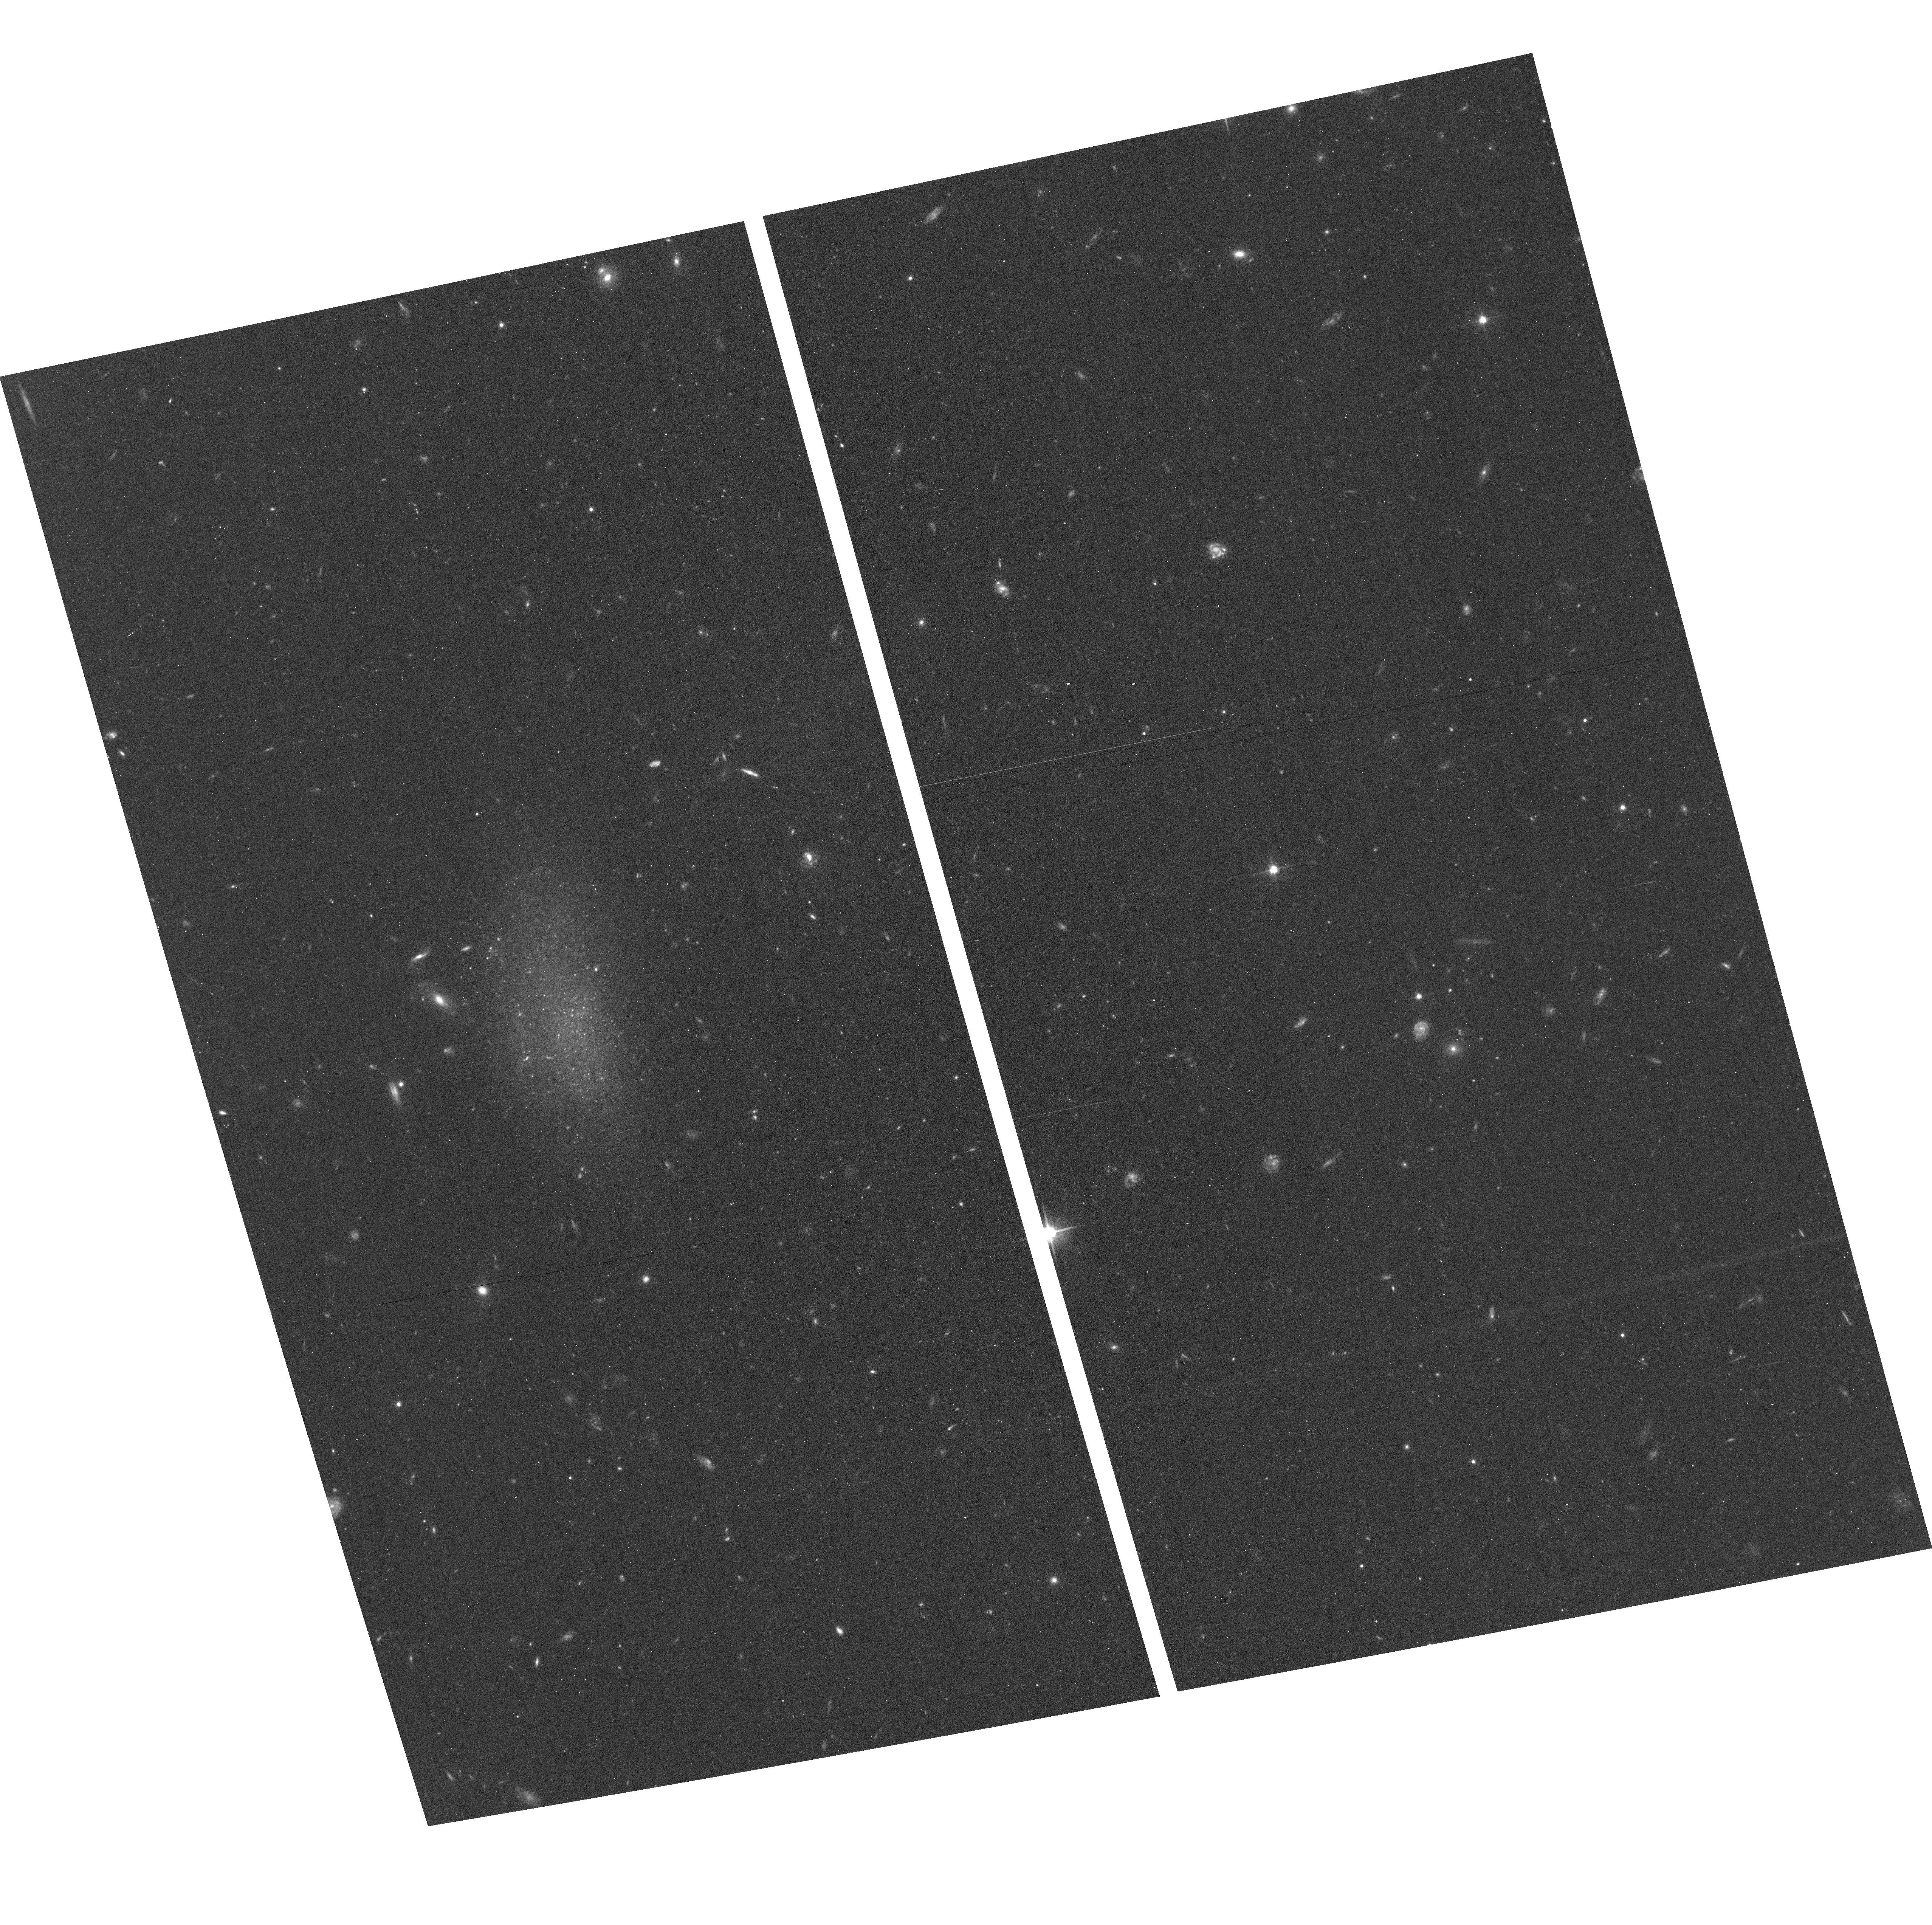
Target: AGC229053
Instrument: ACS/WFC
Filter: F606W
Exposure: 17 min
Observation ID: hst_13750_53_acs_wfc_f606w_jcnm53

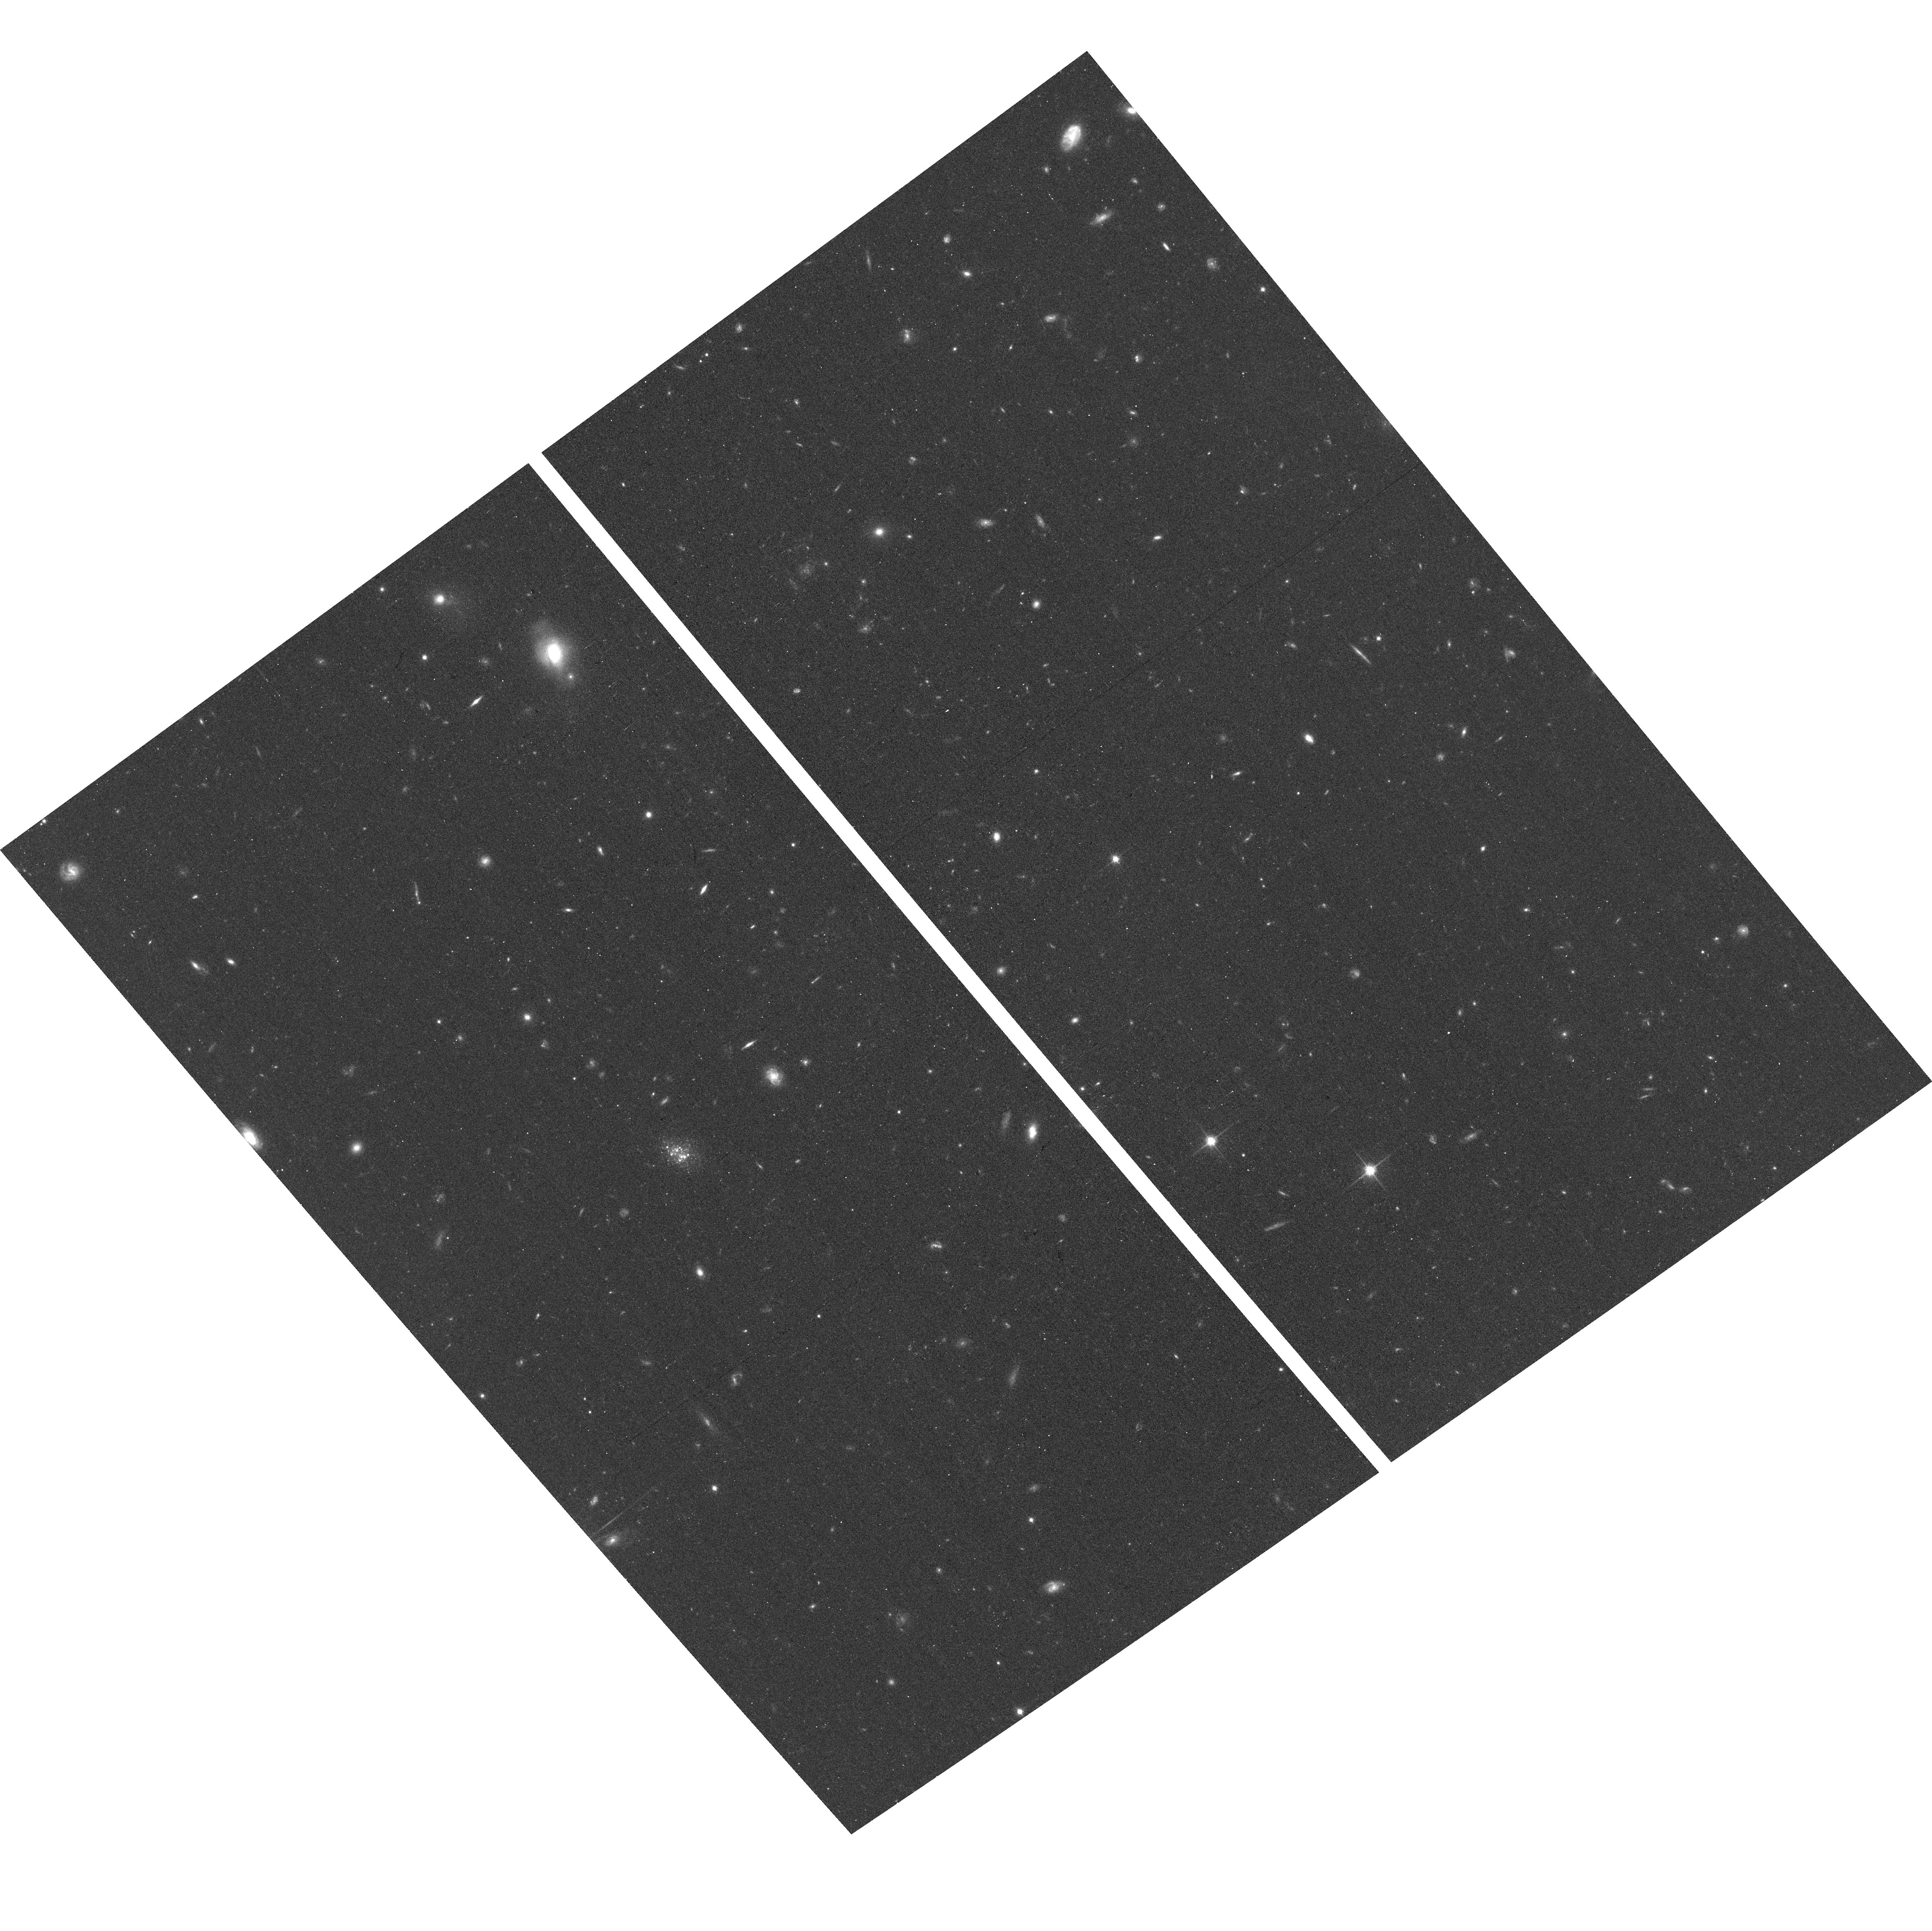
Target: AGC198691
Instrument: ACS/WFC
Filter: F814W
Exposure: 21 min
Observation ID: hst_13750_06_acs_wfc_f814w_jcnm06

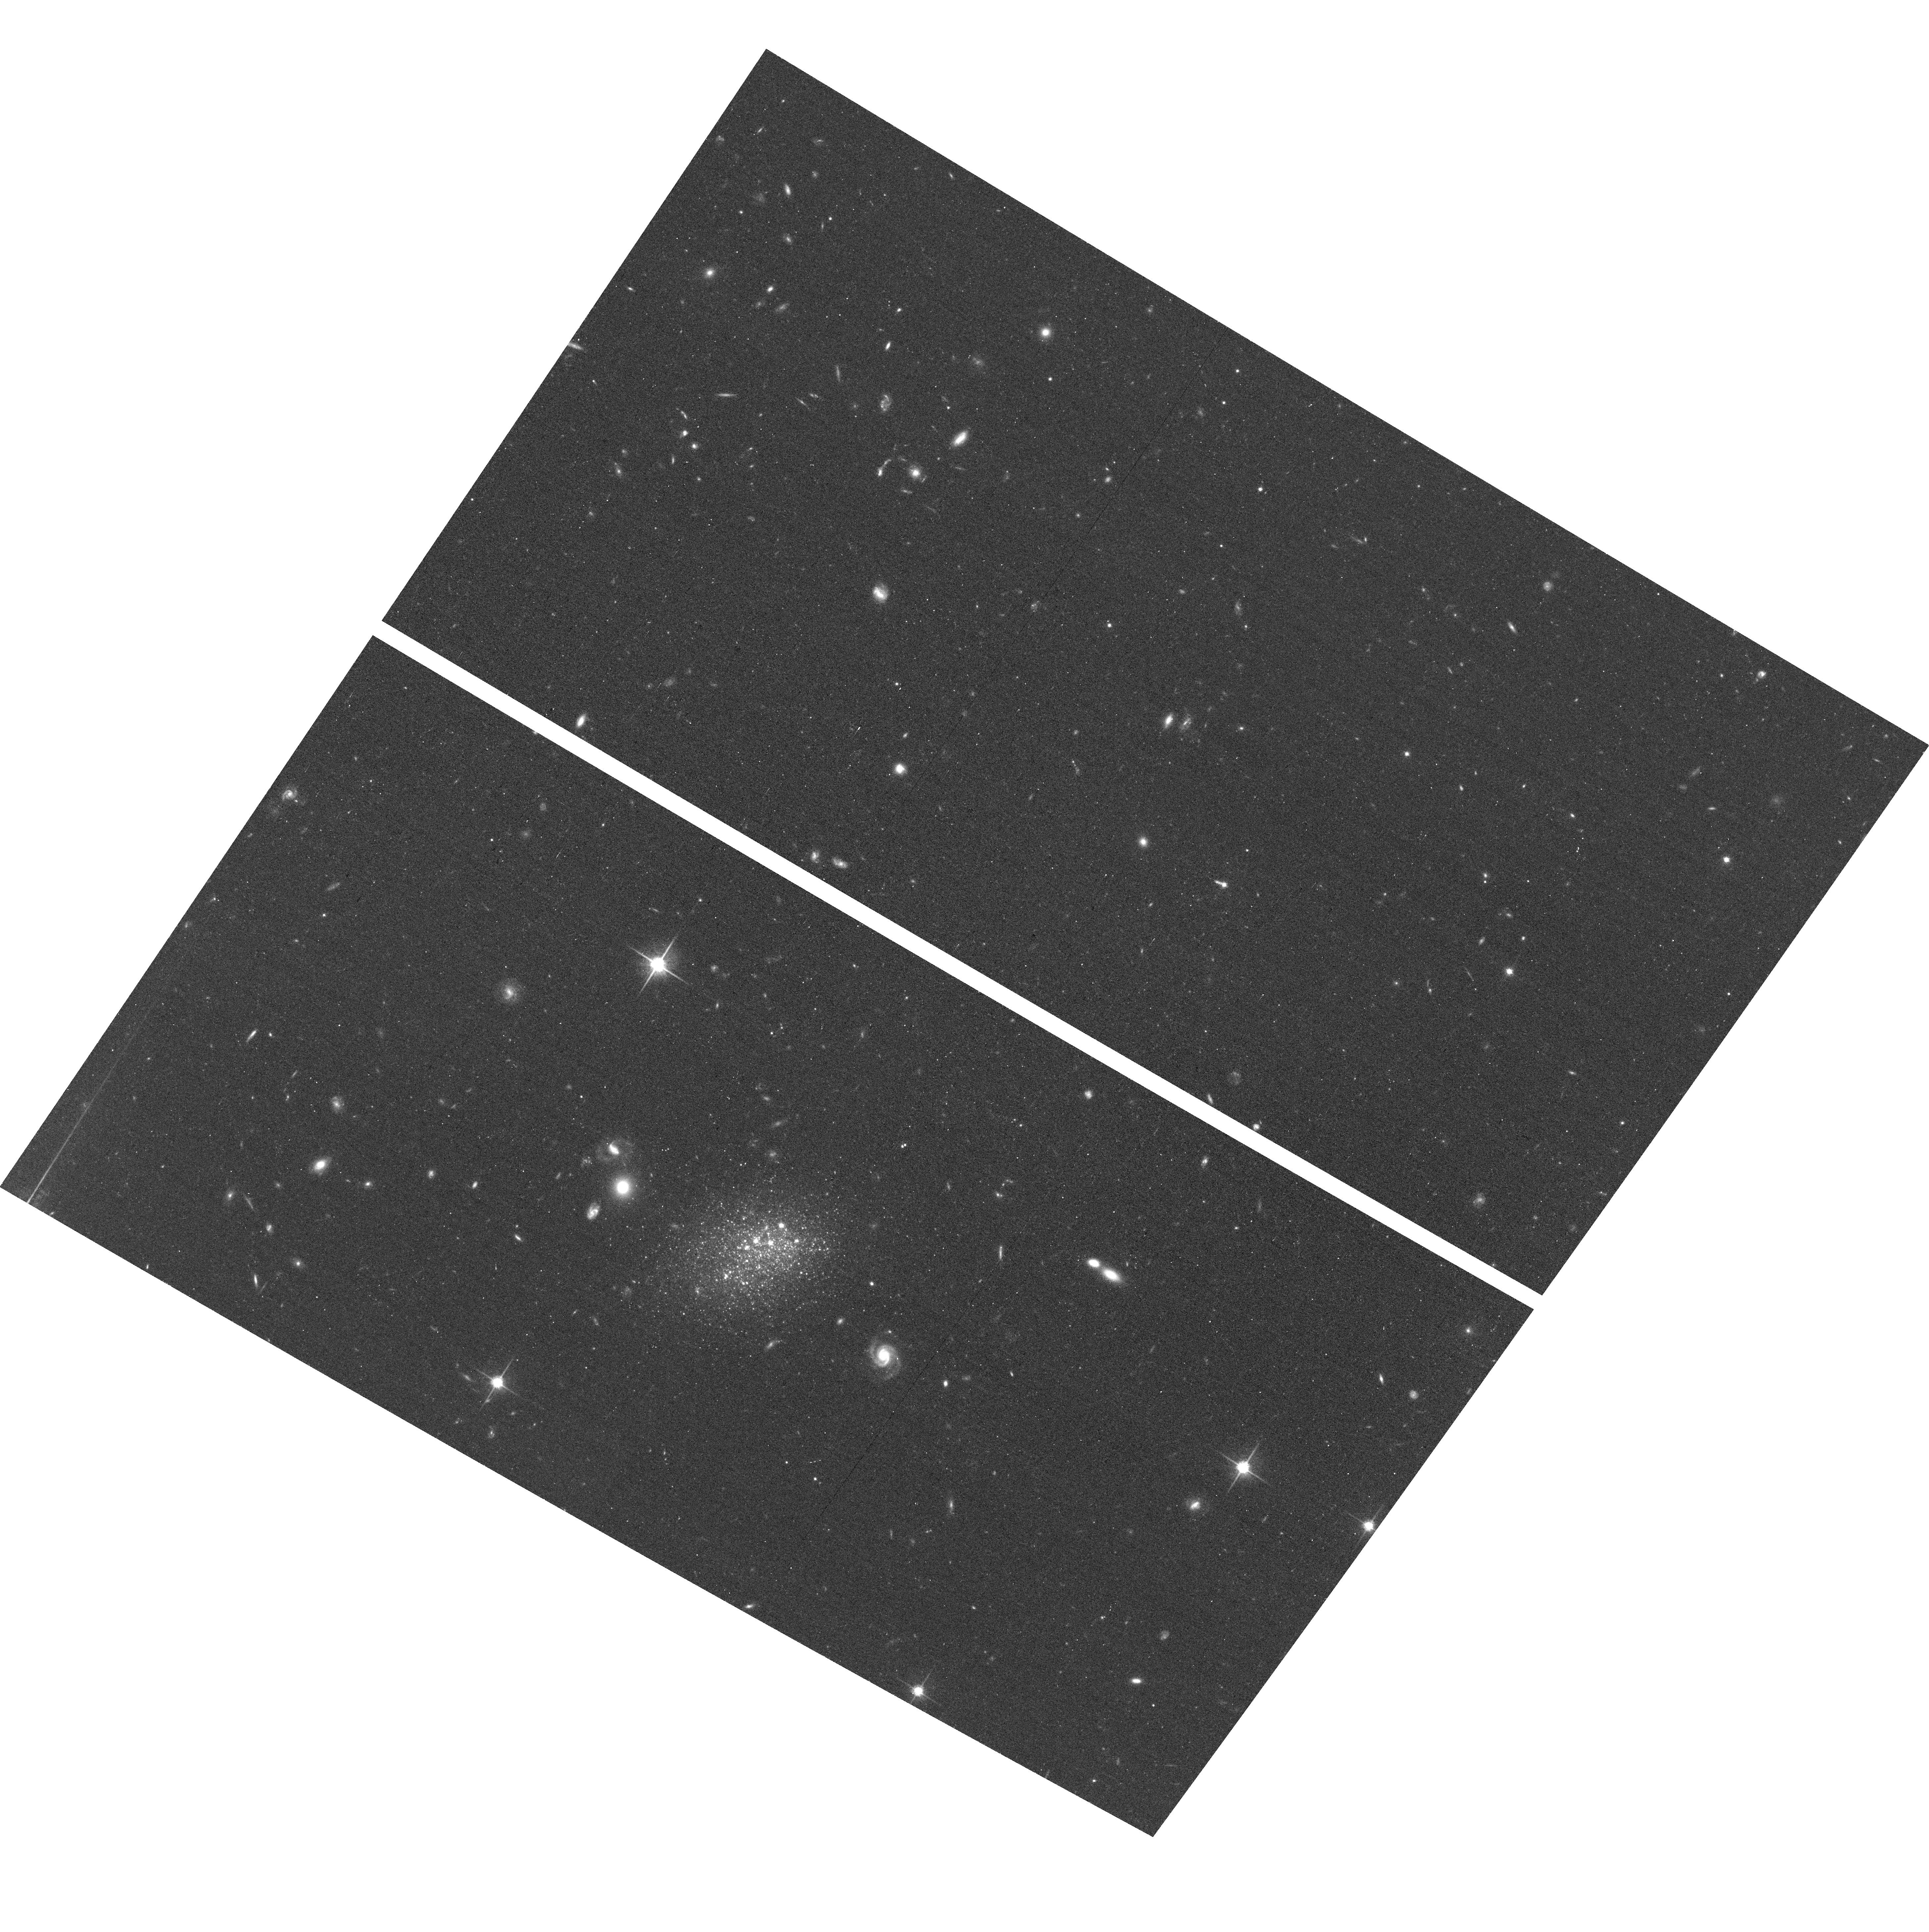
Target: AGC742601
Instrument: ACS/WFC
Filter: F814W
Exposure: 20 min
Observation ID: hst_13750_17_acs_wfc_f814w_jcnm17

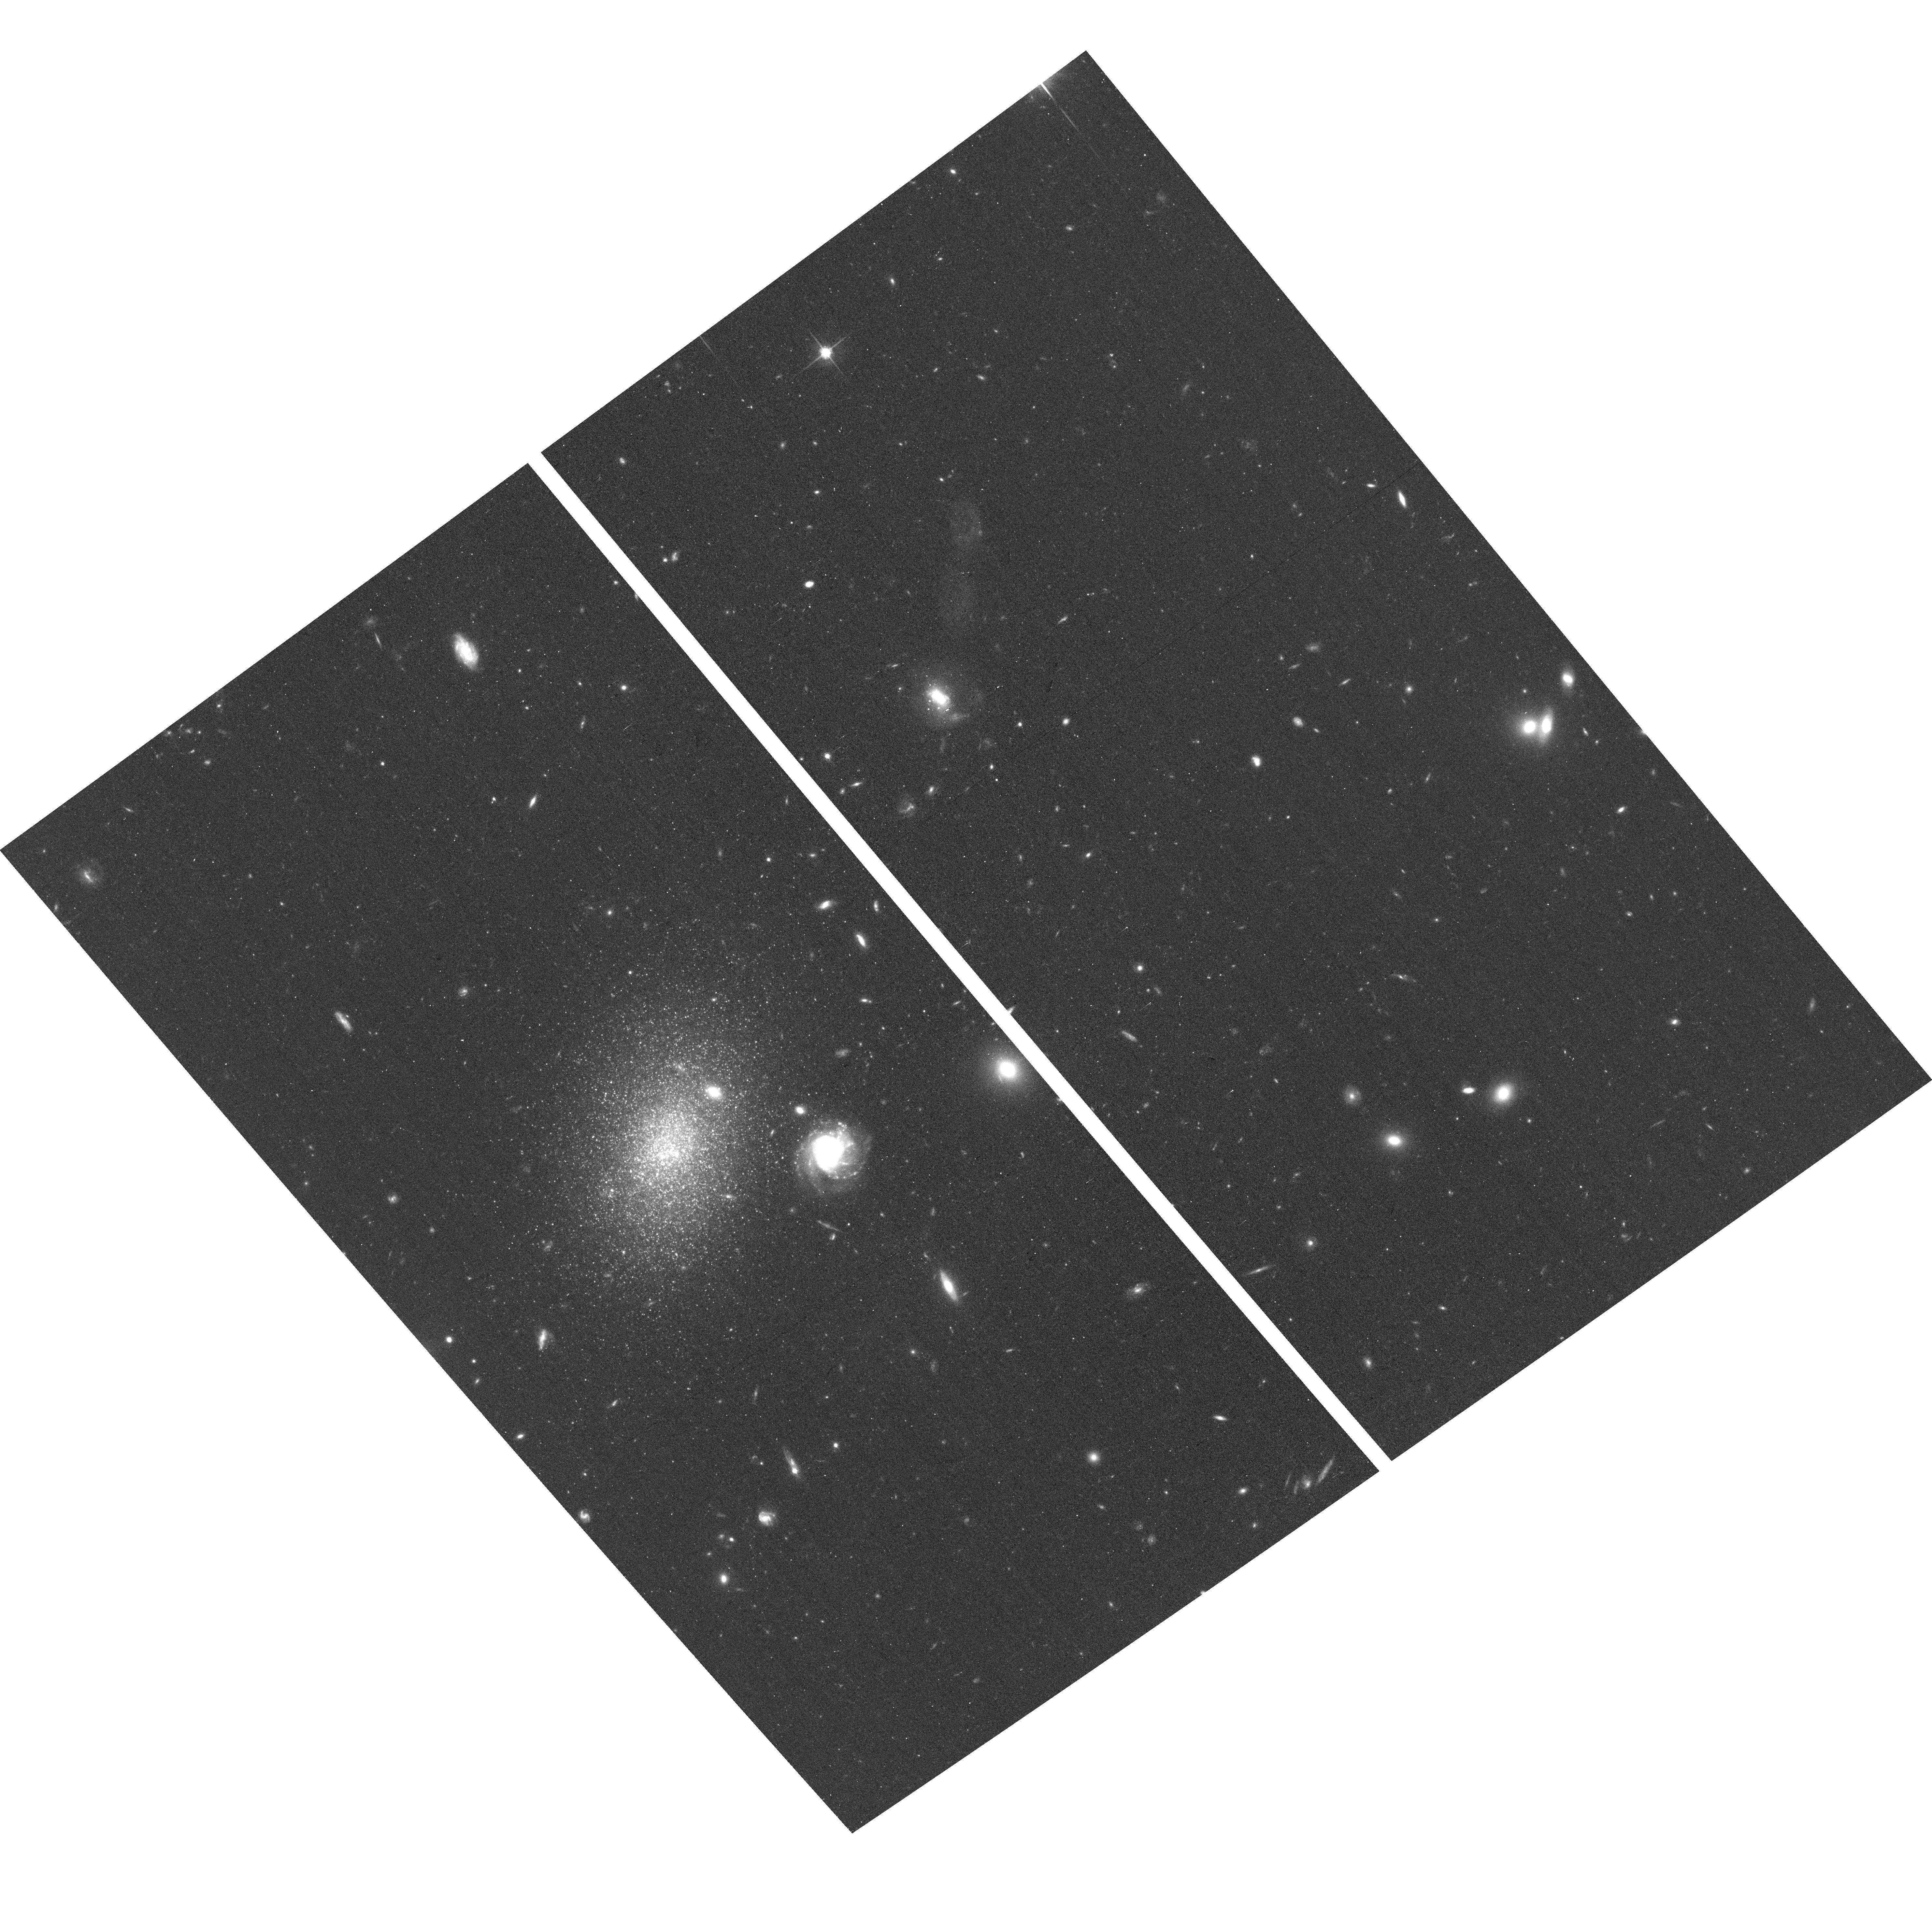
Target: AGC238890
Instrument: ACS/WFC
Filter: F814W
Exposure: 20 min
Observation ID: hst_13750_18_acs_wfc_f814w_jcnm18

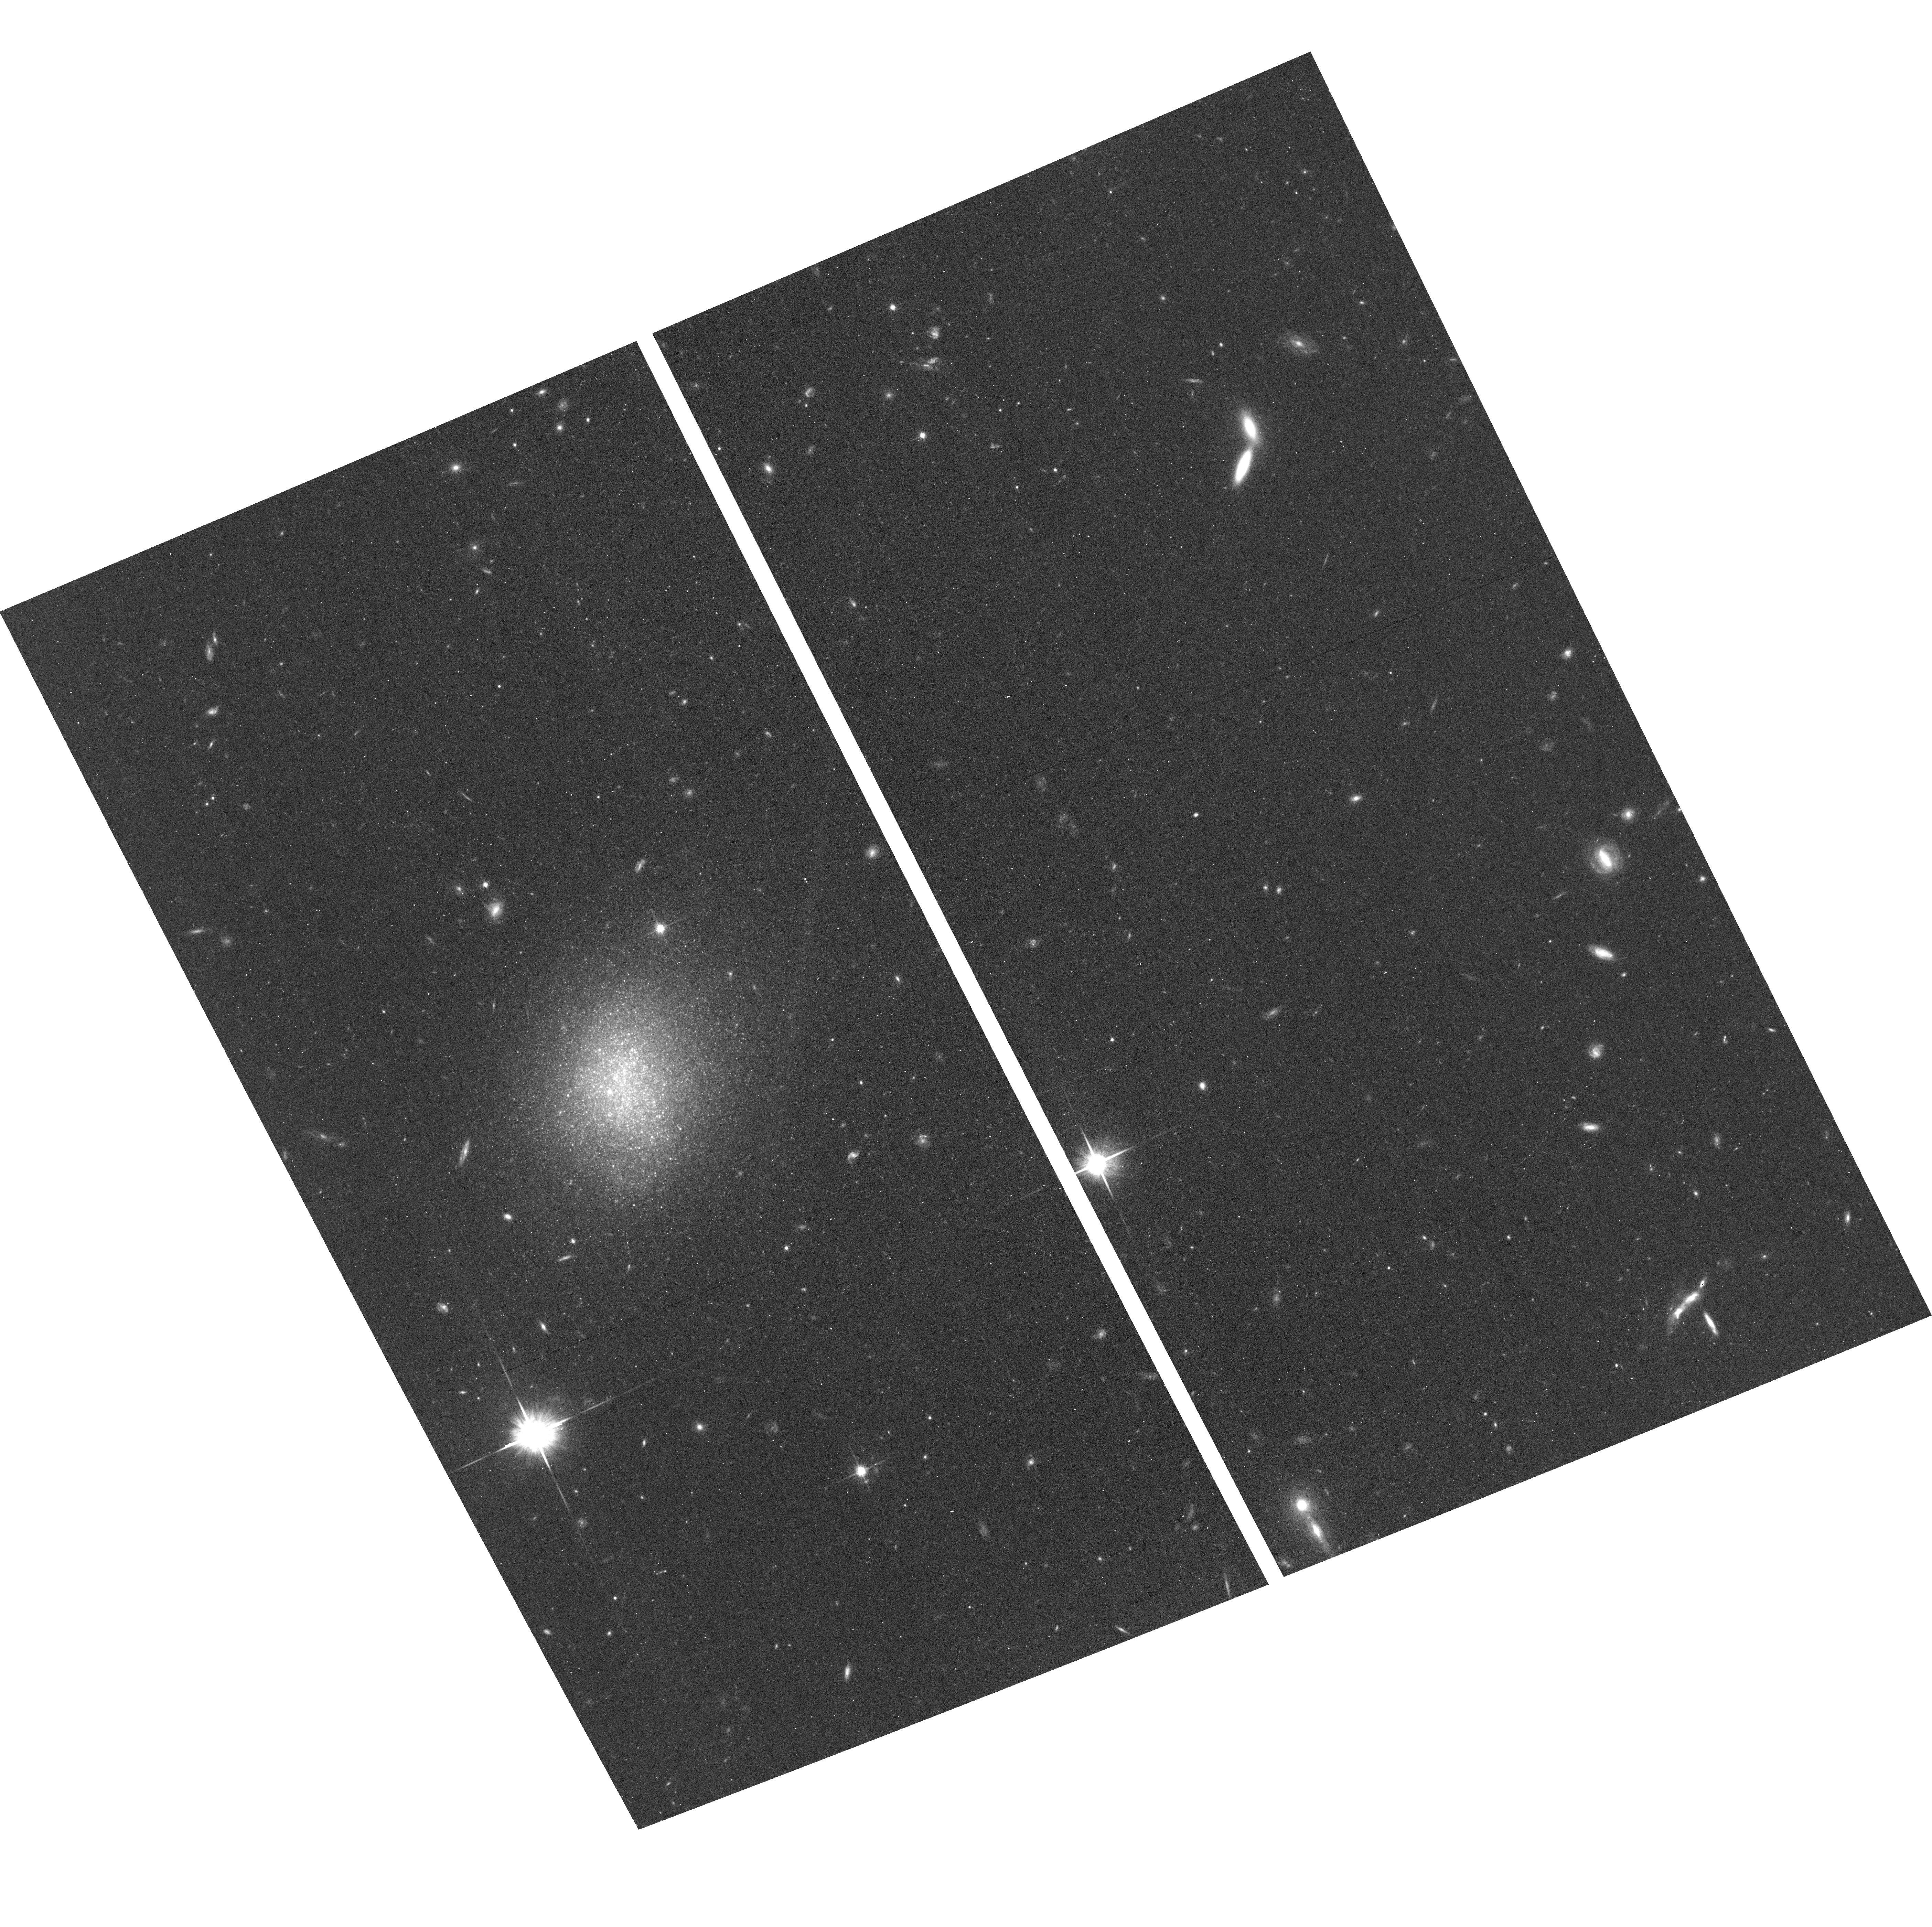
Target: AGC200232
Instrument: ACS/WFC
Filter: F814W
Exposure: 20 min
Observation ID: hst_13750_08_acs_wfc_f814w_jcnm08

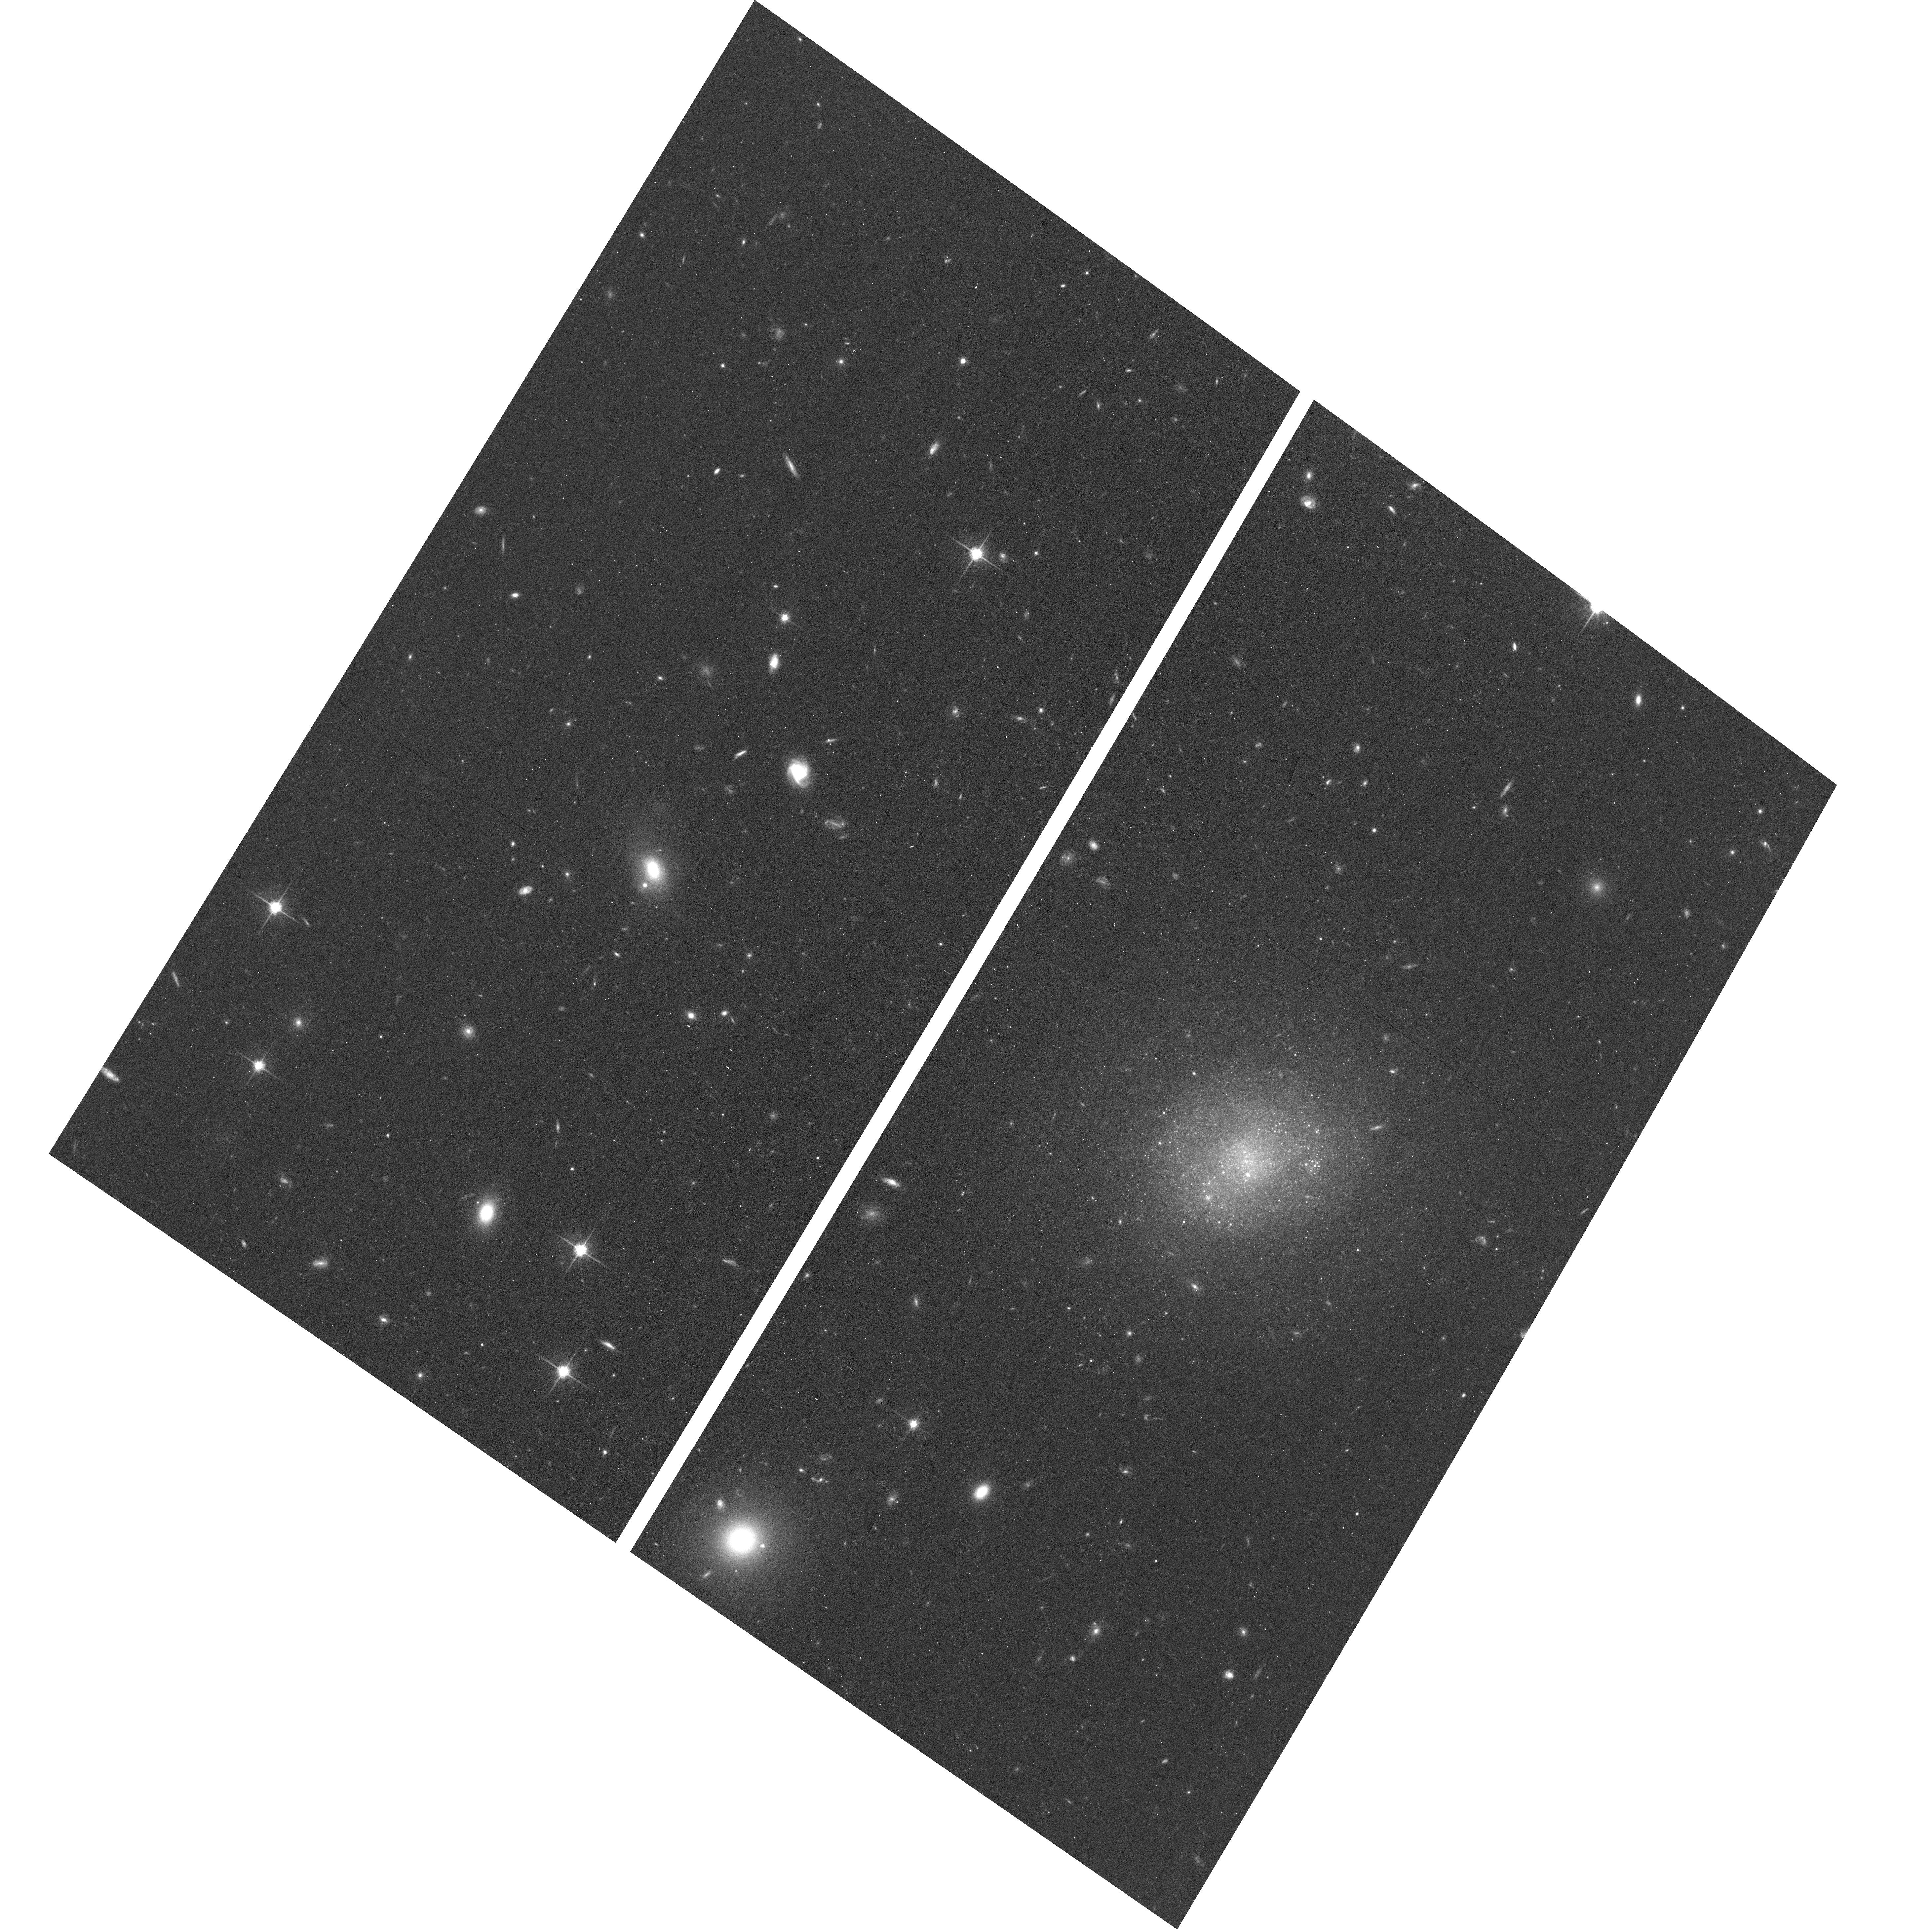
Target: AGC731921
Instrument: ACS/WFC
Filter: F814W
Exposure: 20 min
Observation ID: hst_13750_11_acs_wfc_f814w_jcnm11

Fundamental Parameters of the SHIELD II Galaxies (PI: Cannon, John Michael)

The "Survey of HI in Extremely Low-mass Dwarfs" ("SHIELD") is a multiwavelength, legacy-class observational campaign that is facilitating the study of both internal and global evolutionary processes in 12 low-mass dwarf galaxies discovered in early Arecibo Legacy Fast ALFA (ALFALFA) survey data products. Cycle 19 HST observations of the 12 SHIELD galaxies have allowed us to determine their TRGB distances, thus anchoring the physical scales on which our ongoing analysis is based. Since the inception of SHIELD, the ALFALFA survey has completed data acquisition, thereby populating the faint end of the HI mass function with dozens of SHIELD analogs. In this proposal we request ACS imaging of 18 of these "SHIELD II" galaxies that have already been imaged in the HI spectral line with the WSRT. These data will enable a holistic HST imaging study of the fundamental parameters and characteristics of a statistically robust sample of 30 extremely low-mass galaxies (including 12 SHIELD and 18 SHIELD II systems). The primary science goal is the derivation of TRGB distances; the distance dependence of many fundamental parameters makes HST observations critical for the success of SHIELD II. Additional science goals include an accurate census of the dark matter contents of these galaxies, a spatial and temporal study of star formation within them, and a characterization of the fundamental parameters that change as galaxy masses range from "mini-halo" to star-forming dwarf.